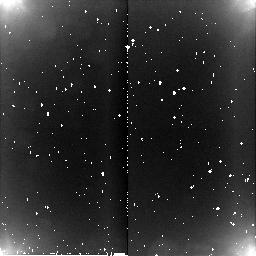
Target: HD106965. Instrument: NICMOS/NIC2. Filter: BLANK. Exposure: 4 min. Observation ID: n8bq02020

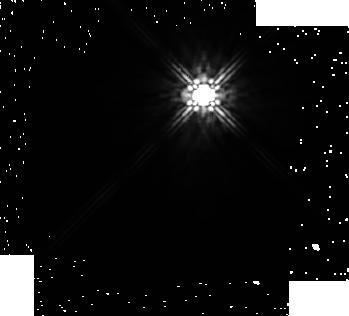
Target: HD106965. Instrument: NICMOS/NIC1. Filter: F160W. Exposure: 26 min. Observation ID: n8bq01010

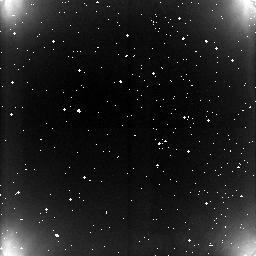
Target: HD106965. Instrument: NICMOS/NIC3. Filter: BLANK. Exposure: 4 min. Observation ID: n8bq03020

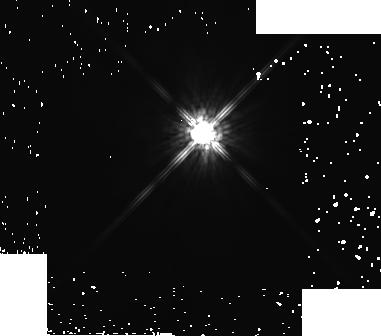
Target: HD106965. Instrument: NICMOS/NIC2. Filter: F160W. Exposure: 26 min. Observation ID: n8bq02010

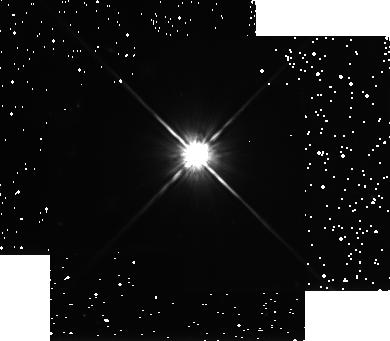
Target: HD106965. Instrument: NICMOS/NIC3. Filter: F160W. Exposure: 26 min. Observation ID: n8bq03010

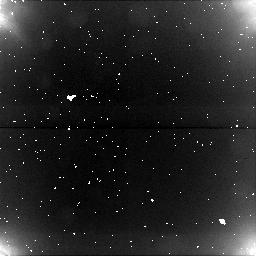
Target: HD106965. Instrument: NICMOS/NIC1. Filter: BLANK. Exposure: 4 min. Observation ID: n8bq01020

NICMOS Astronomical Persistence Test (PI: Thompson, Rodger I.)

This proposal tests the persistence of the NICMOS cameras at the temperature established by the NCS. A series of saturated exposures followed by dark integrations are performed for each camera. The exposures have a duration to saturate the detectors by more than a factor of 100. To faciltate comparison with the previous SMOV results the same target, HD106965, is utilized.